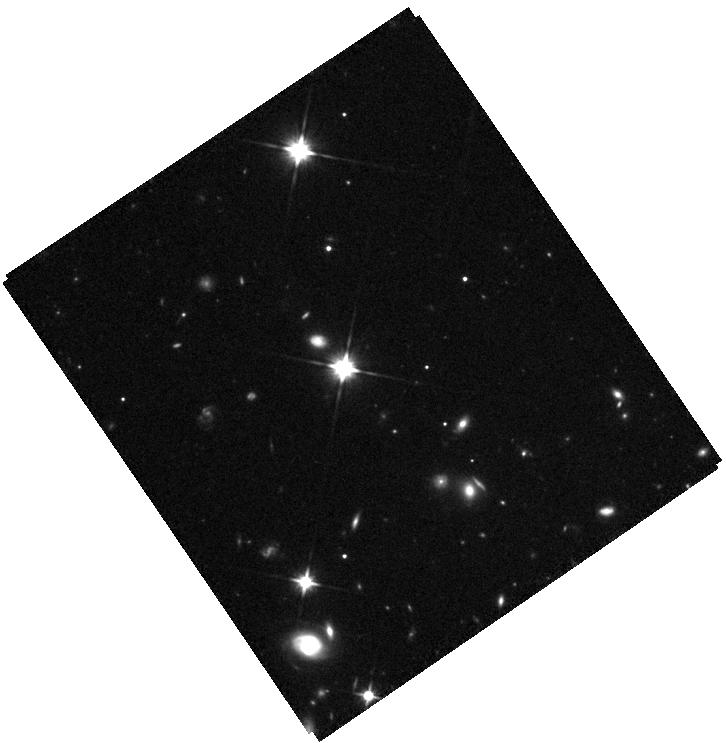
Target: EGGR-26
Instrument: WFC3/IR
Filter: F110W
Exposure: 26 min
Observation ID: hst_17715_04_wfc3_ir_f110w_iffn04

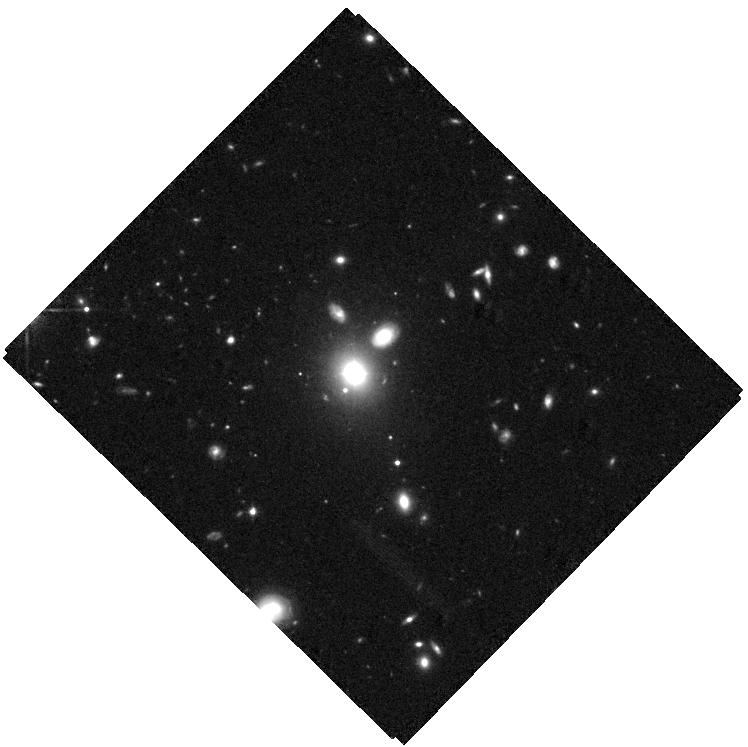
Target: SDSSJ1000+2233
Instrument: WFC3/IR
Filter: F110W
Exposure: 34 min
Observation ID: hst_17715_01_wfc3_ir_f110w_iffn01

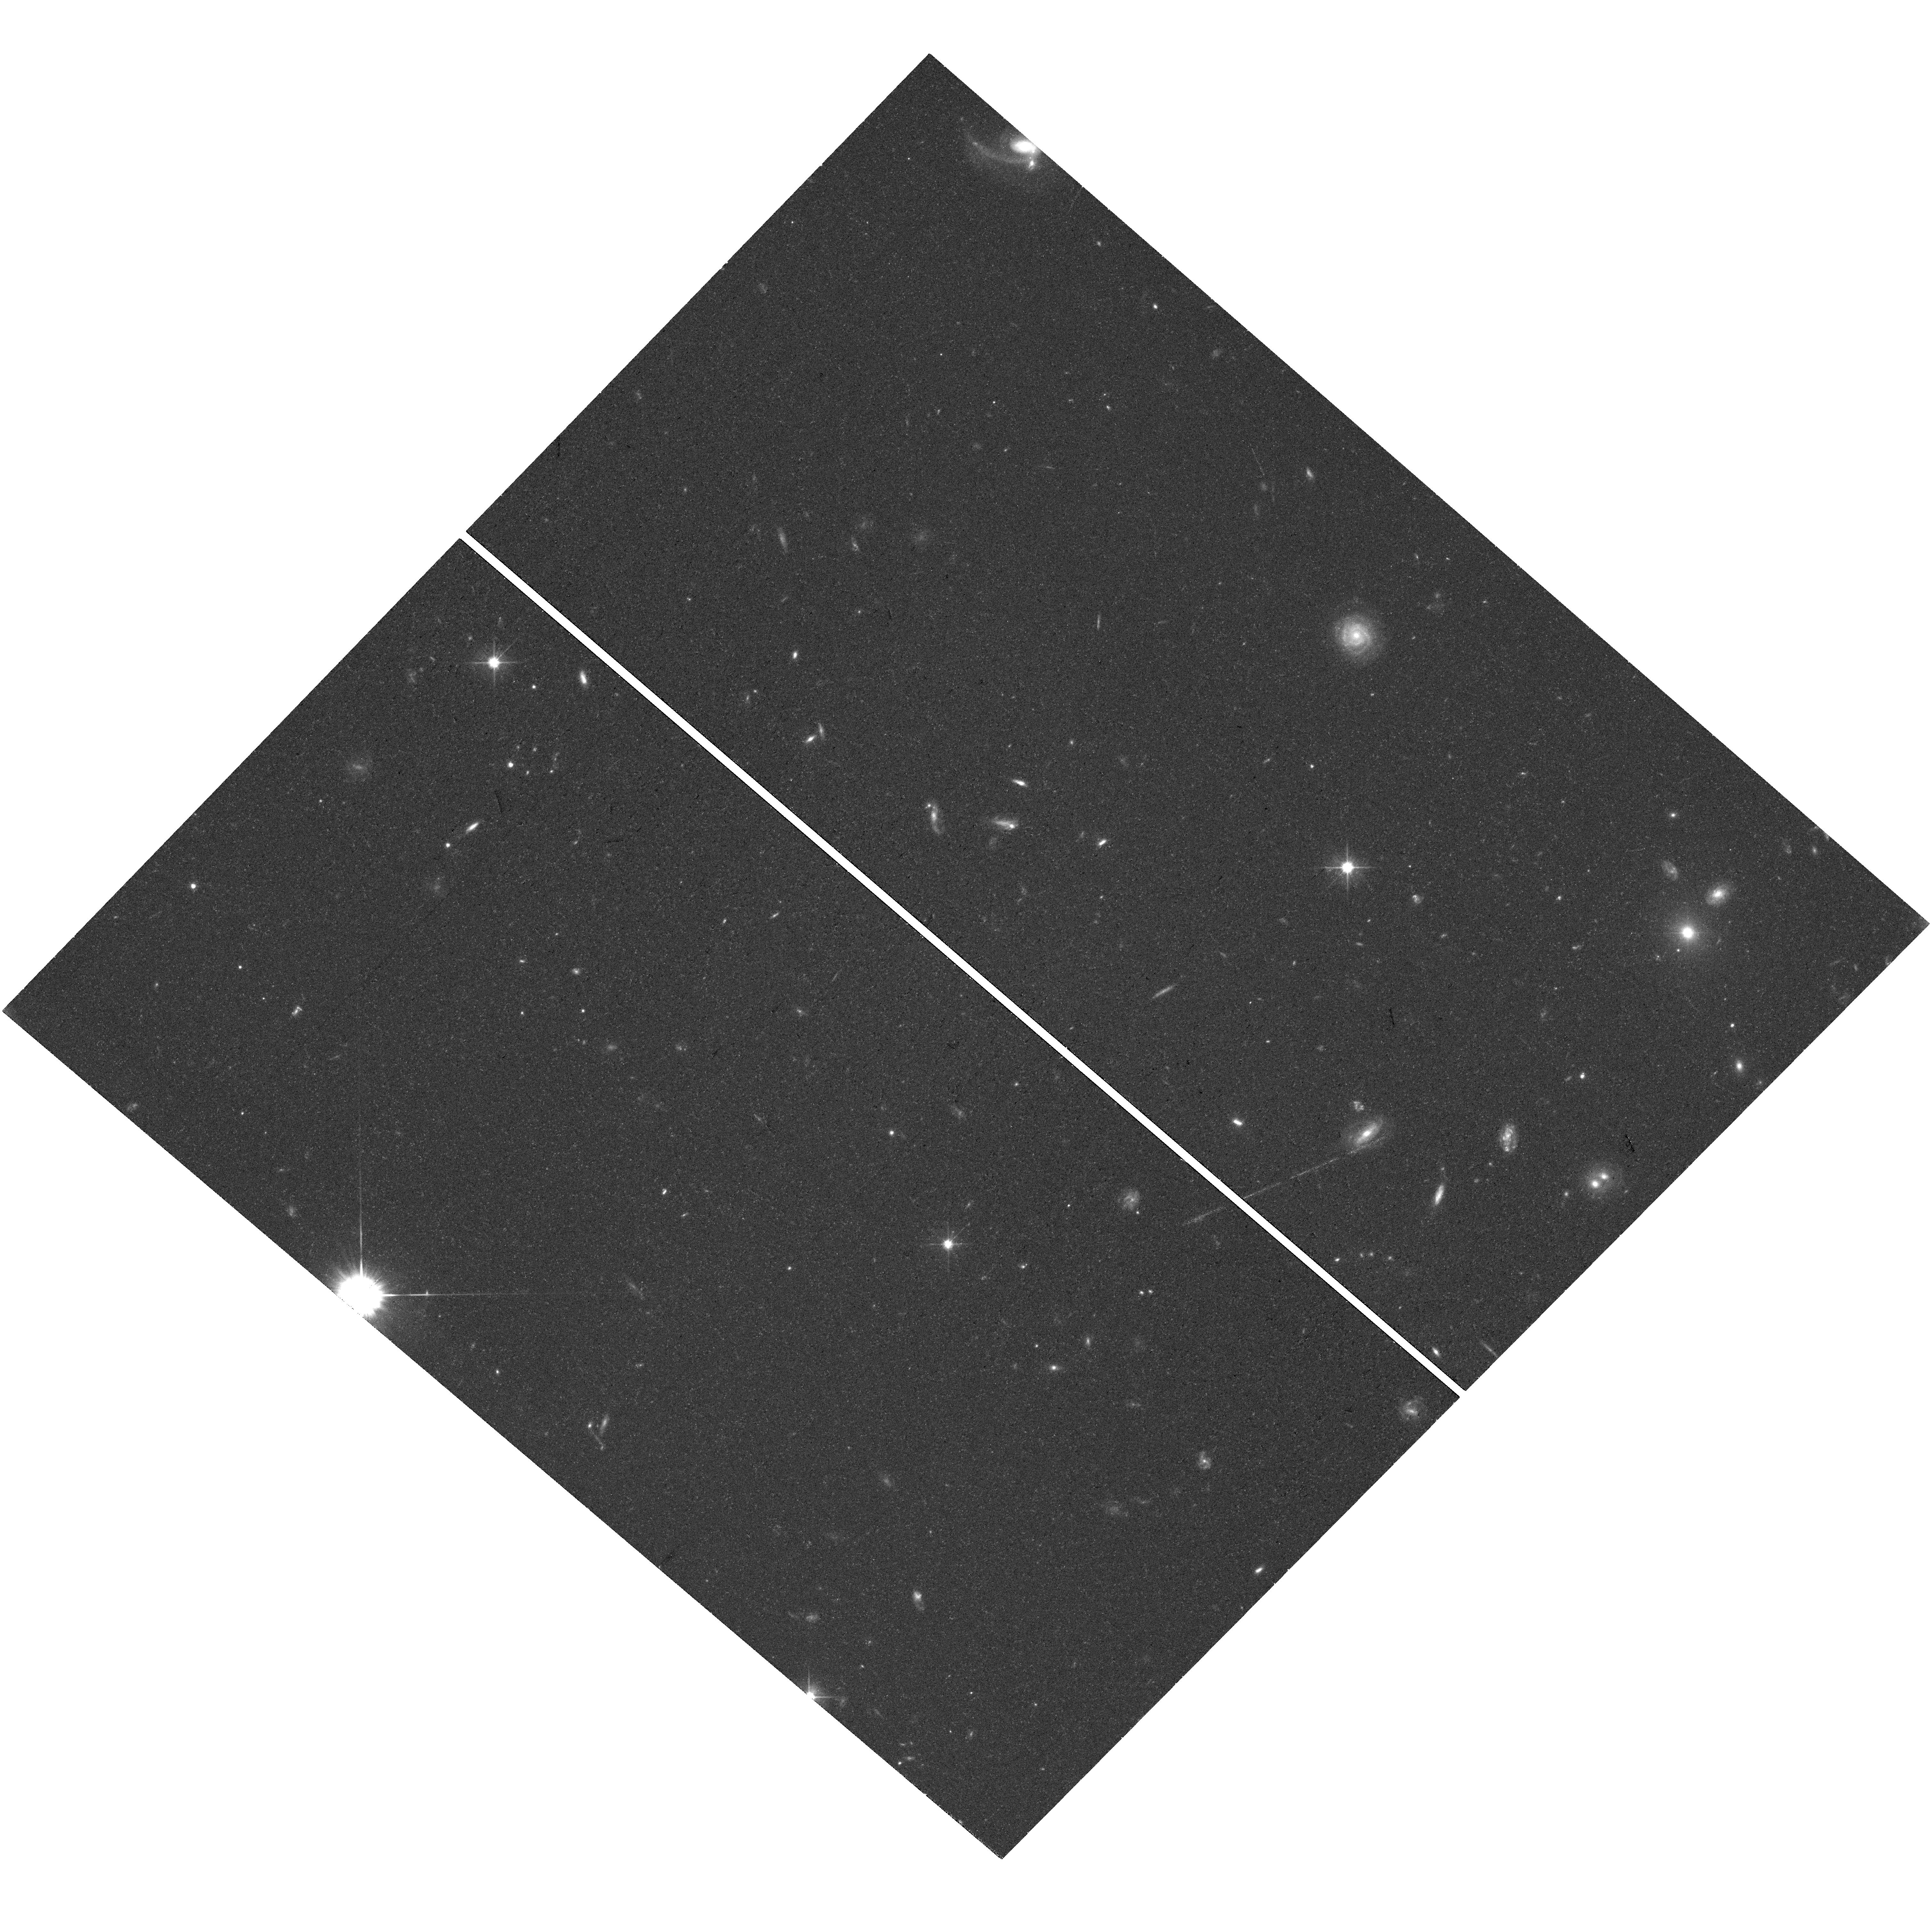
Target: SDSSJ1000+2233
Instrument: WFC3/UVIS
Filter: F606W
Exposure: 38 min
Observation ID: hst_17715_01_wfc3_uvis_f606w_iffn01

The curious case of SDSS J1000+2233: a recoiling SMBH, a sub-parsec SMBH binary, or an unusual disk emitter? (PI: Shen, Yue)

SDSS J1000+2233 is a broad-line quasar at z~0.4 with the peaks of its broad low-ionization lines blueshifted from the systemic velocity by ~8000 km/s, without obvious double-peaked broad line profiles characteristic of disk emitters. It represents one of the few best cases where a recoiling SMBH or a sub-parsec binary SMBH could be a viable interpretation of the blueshifted broad lines. We propose joint HST and Chandra observations to elucidate the nature of SDSS J1000+2233. HST WFC3 optical and IR imaging will potentially resolve spatically-offset nuclei supporting the scenario of a recoiling SMBH, and allow image decomposition to measure the properties of its host galaxy. HST STIS NUV spectroscopy will probe the broad UV emission line profiles to rule out (or confirm) the disk emitter scenario. Chandra X-ray imaging will pinpoint the location of the active SMBH to facilitate the HST imaging observations. The rejection or confirmation of the disk emitter hypothesis would provide valuable guidance for the searches of recoiling or binary SMBHs with kinematically-offset broad emission lines. Alternatively, detailed multi-wavelength coverage and host galaxy measurements will help understand the physical conditions leading to extreme broad line profiles that are rare even for disk emitters. The observations will have general implications for gravitational wave and multi-messenger astronomy, the understanding of galaxy evolution and SMBH formation, and/or astrophysical objects under extreme physical conditions. With a small investment of 6 HST hours and 25 ks of Chandra, the program could potentially confirm the general relativistic prediction of recoils from SMBH mergers.